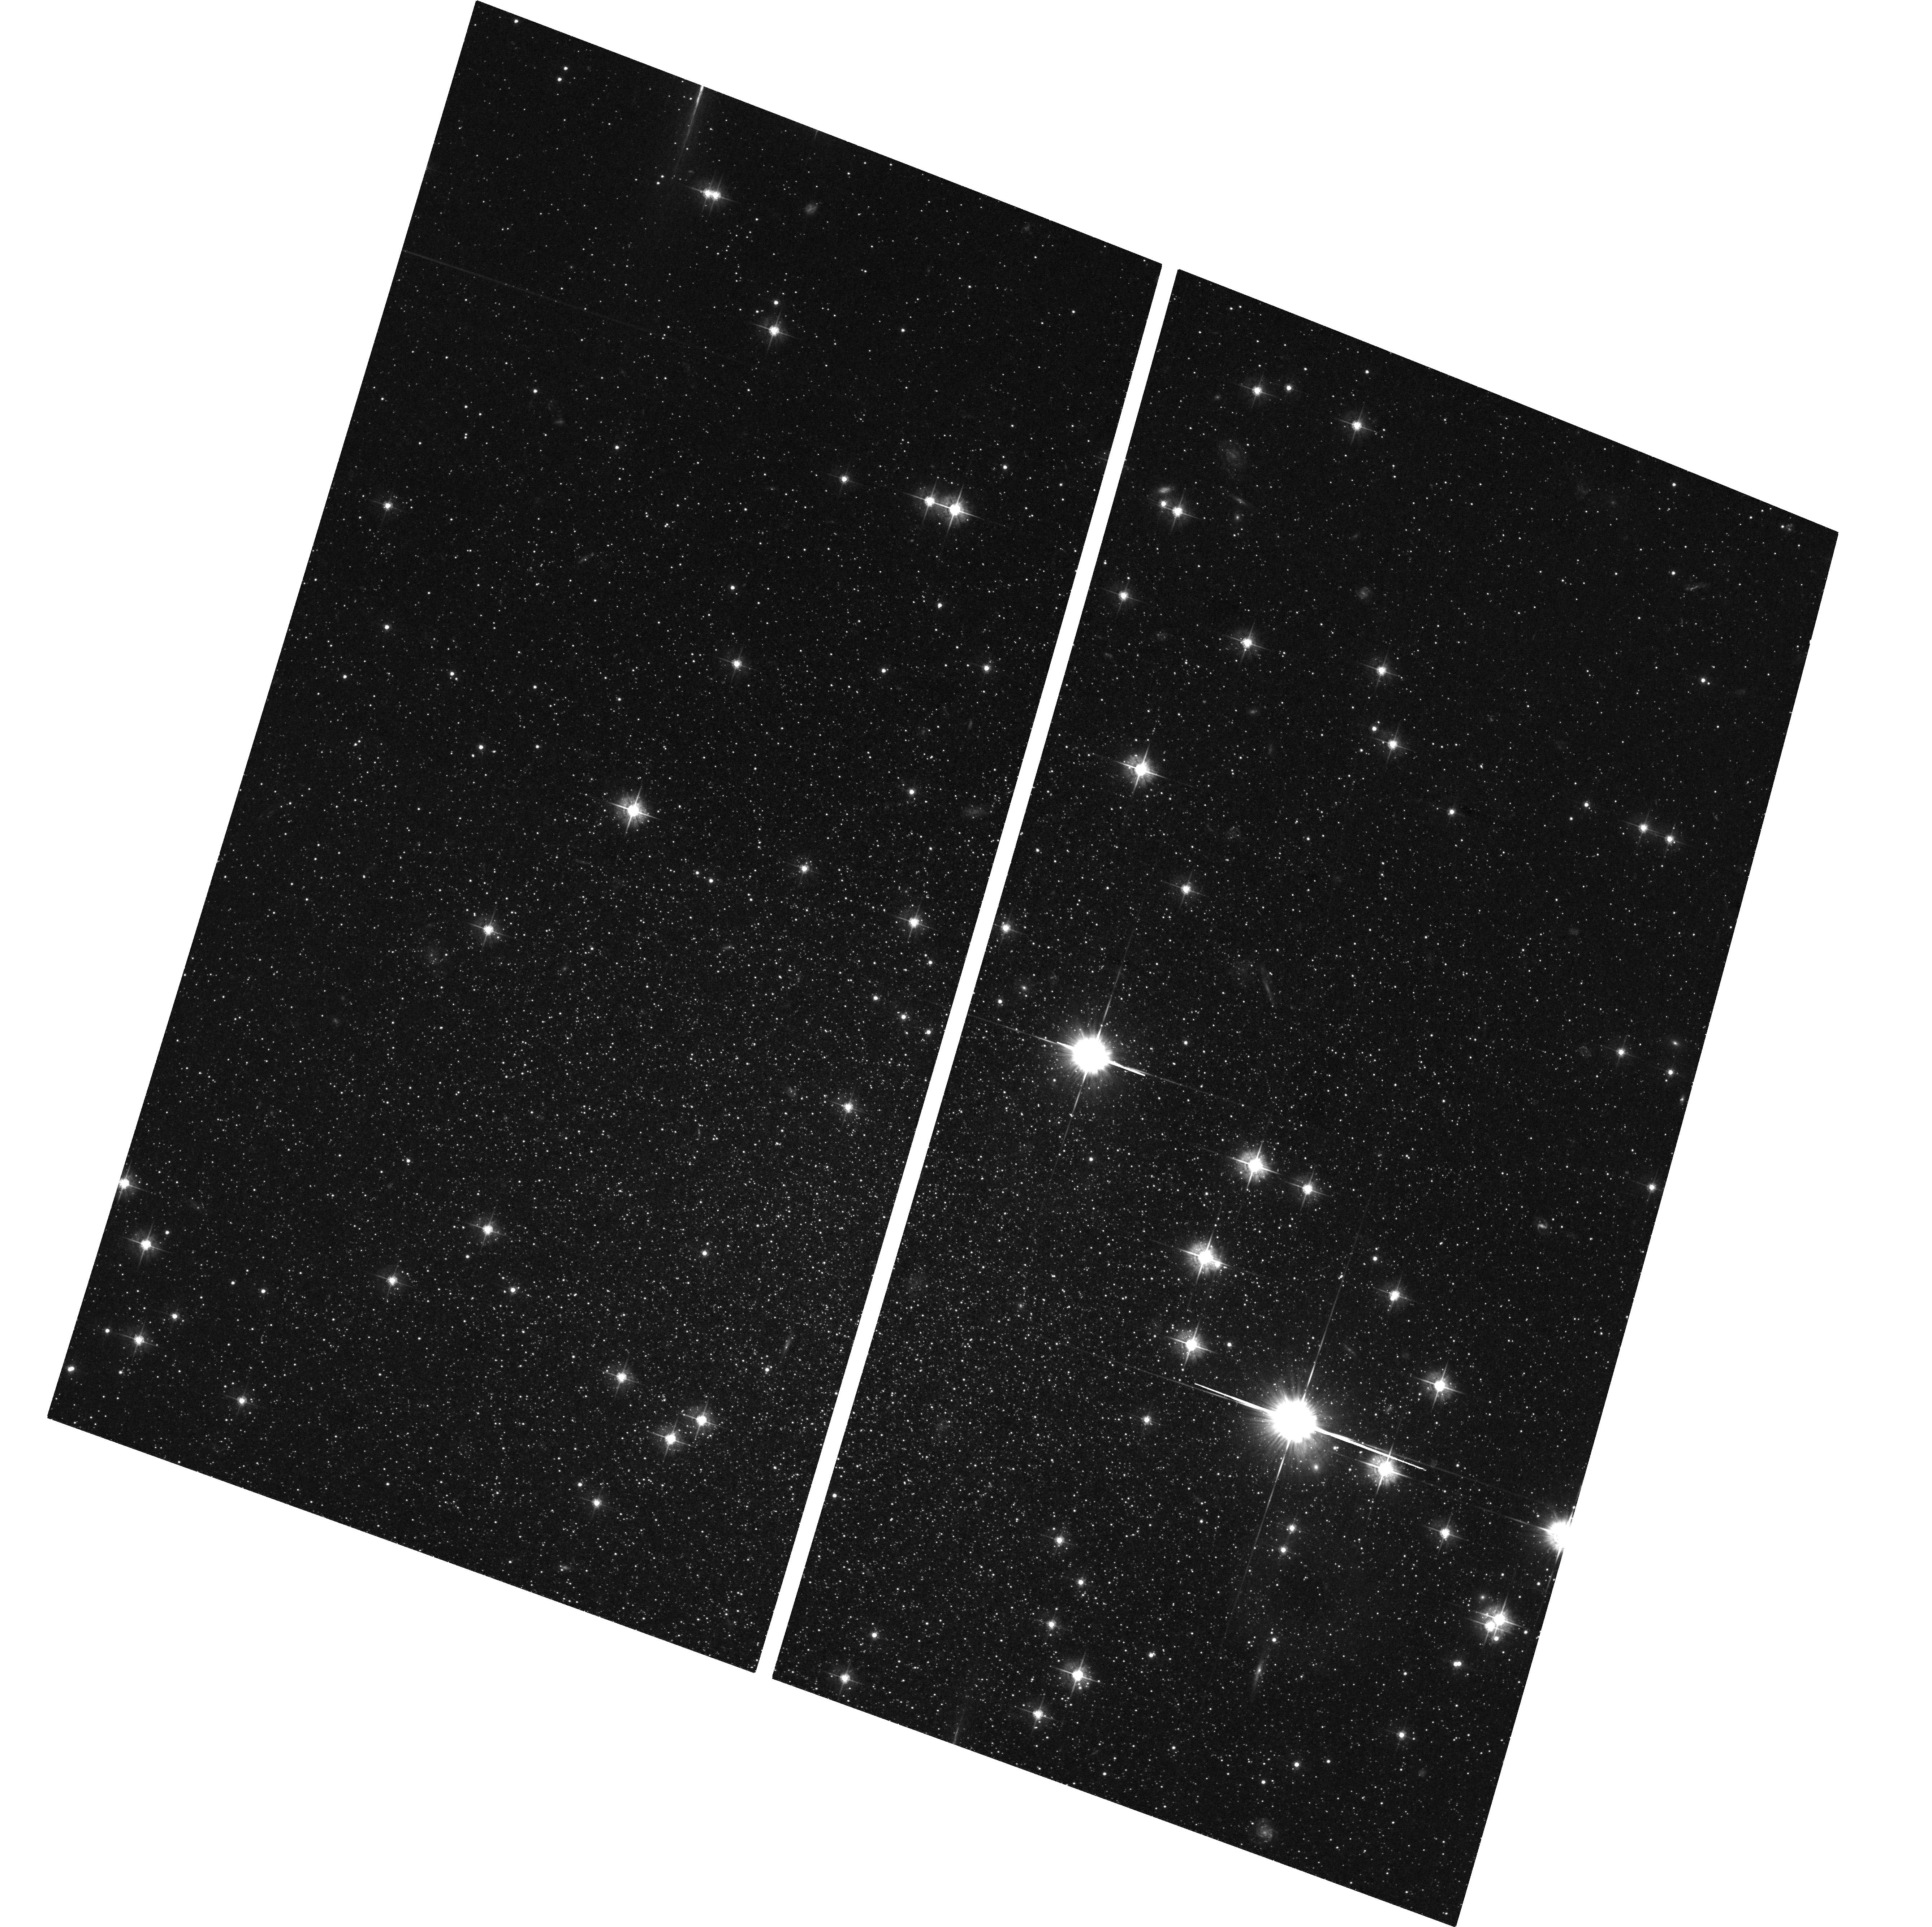
Target: CASSIOPEIA. Instrument: ACS/WFC. Filter: F555W. Exposure: 1.3 h. Observation ID: hst_10430_01_acs_wfc_f555w_j96301

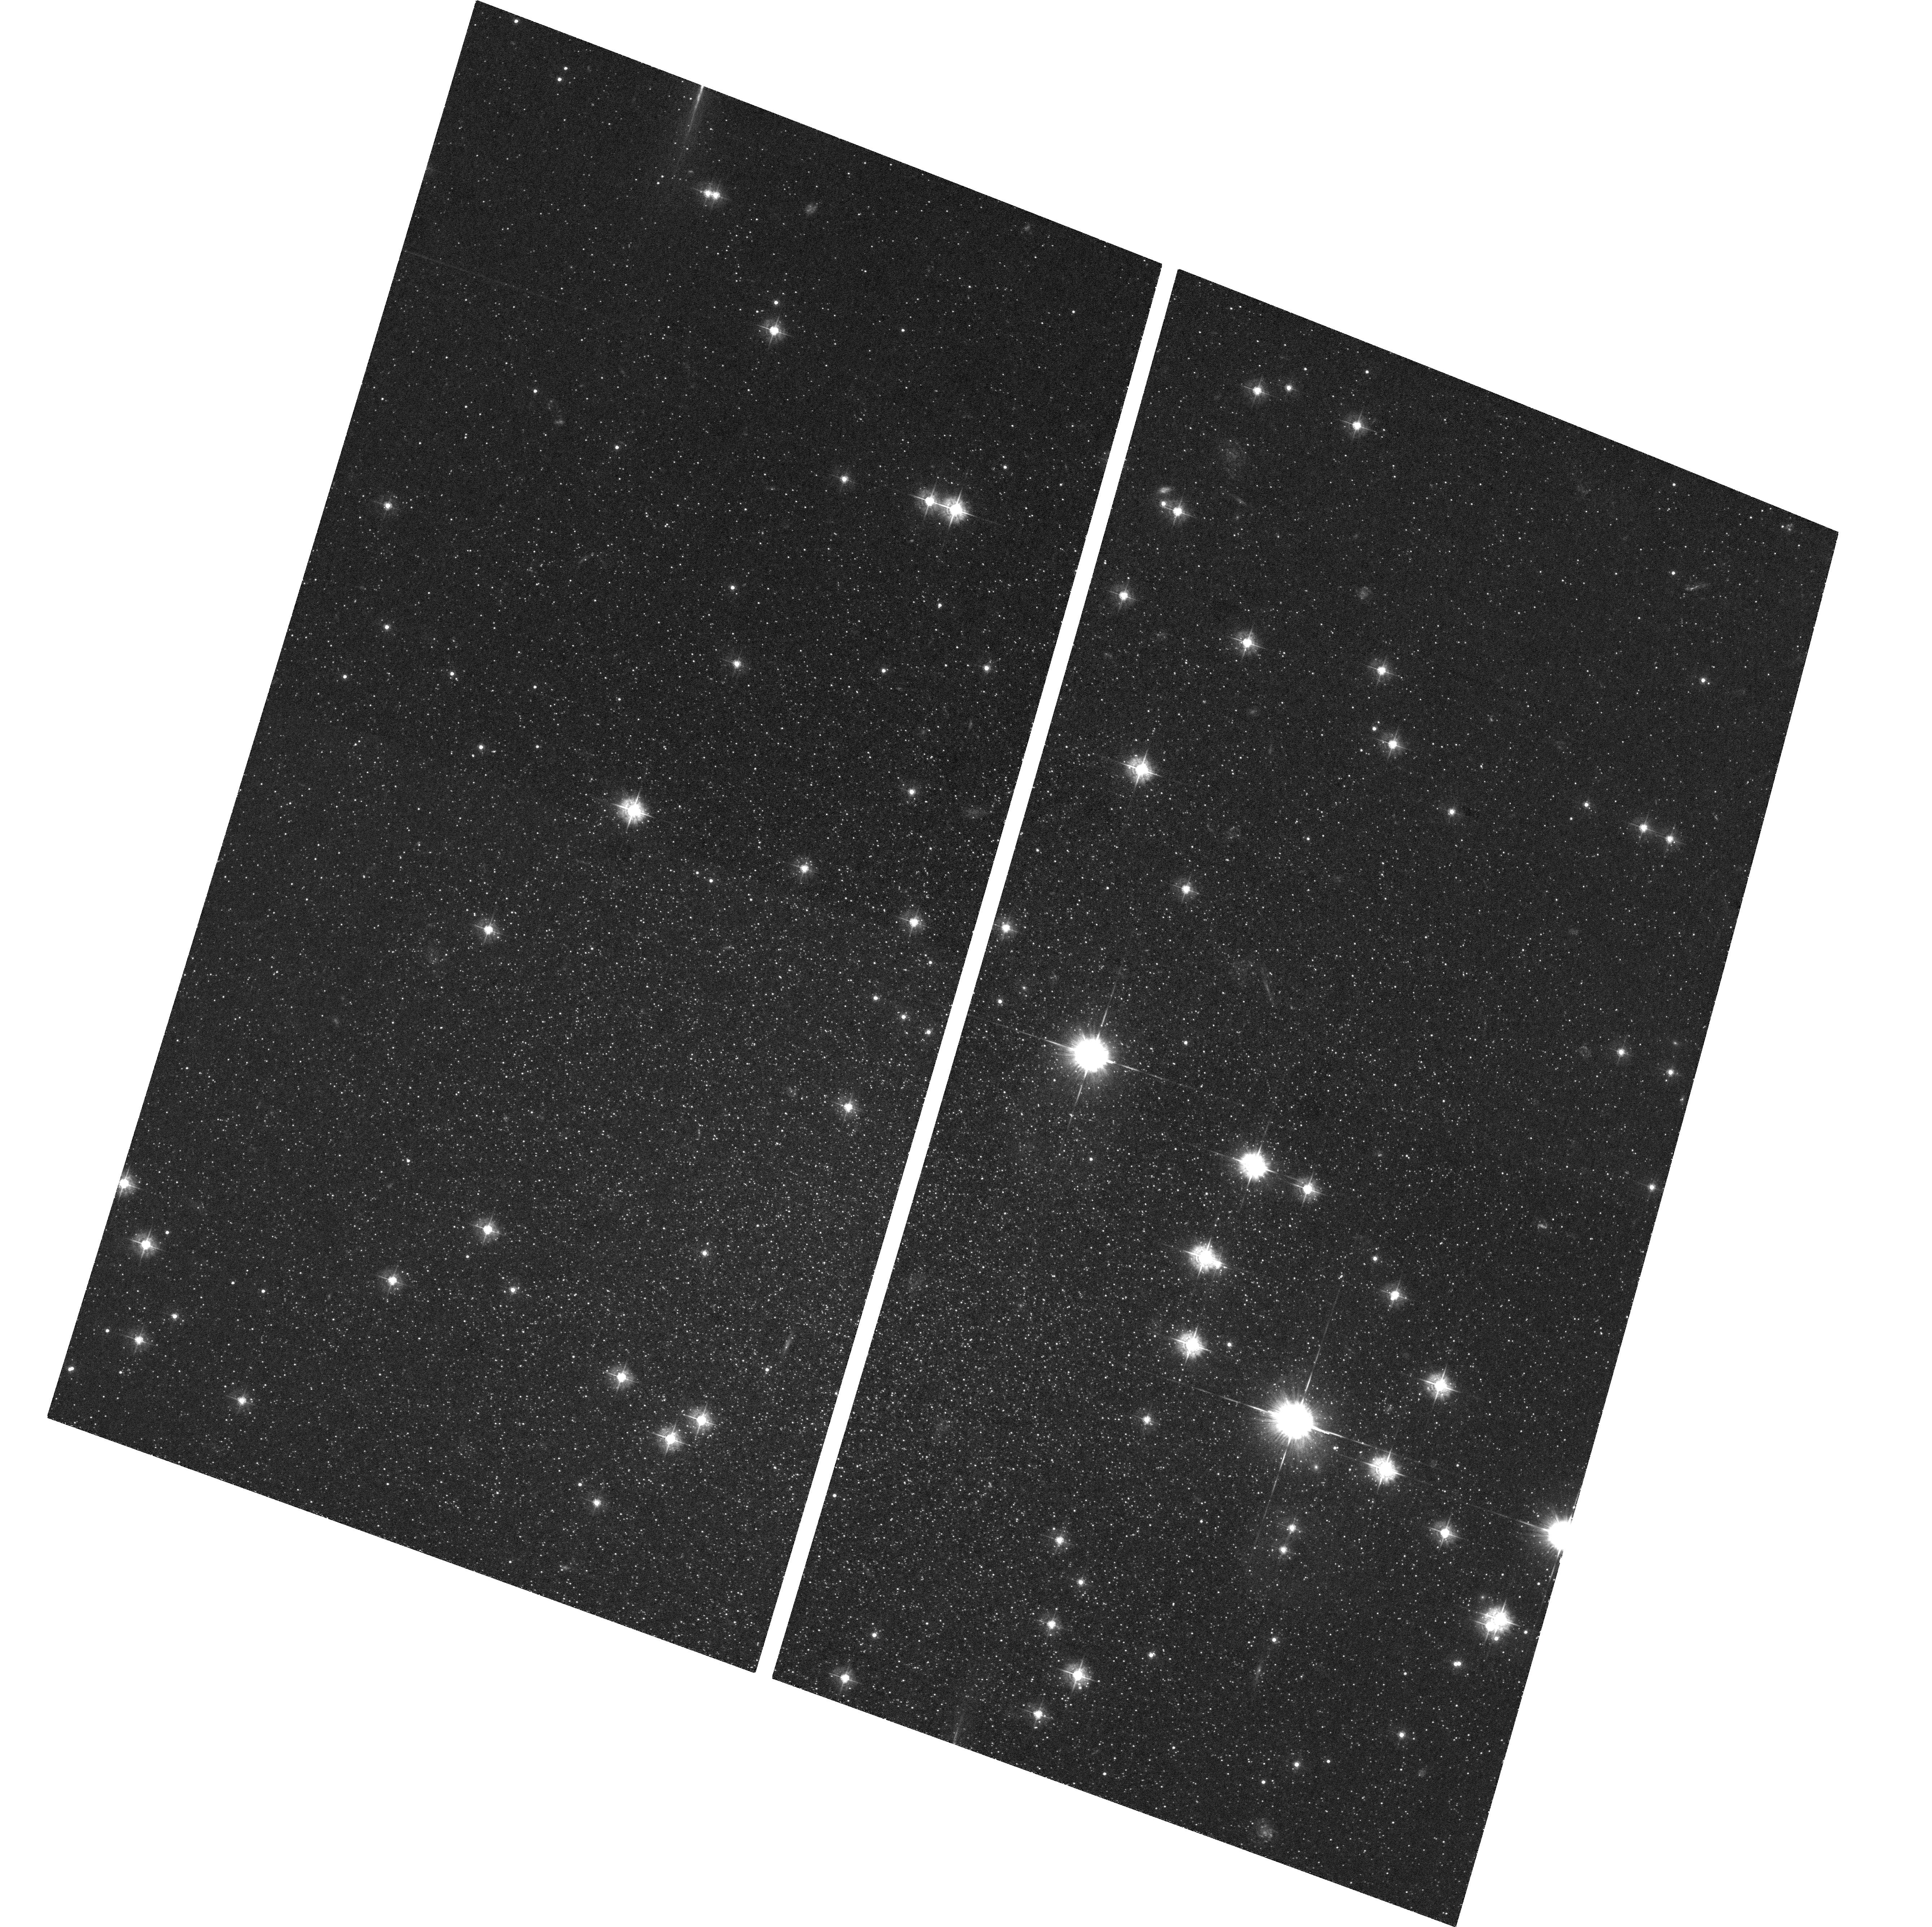
Target: CASSIOPEIA. Instrument: ACS/WFC. Filter: F435W. Exposure: 1.3 h. Observation ID: hst_10430_01_acs_wfc_f435w_j96301

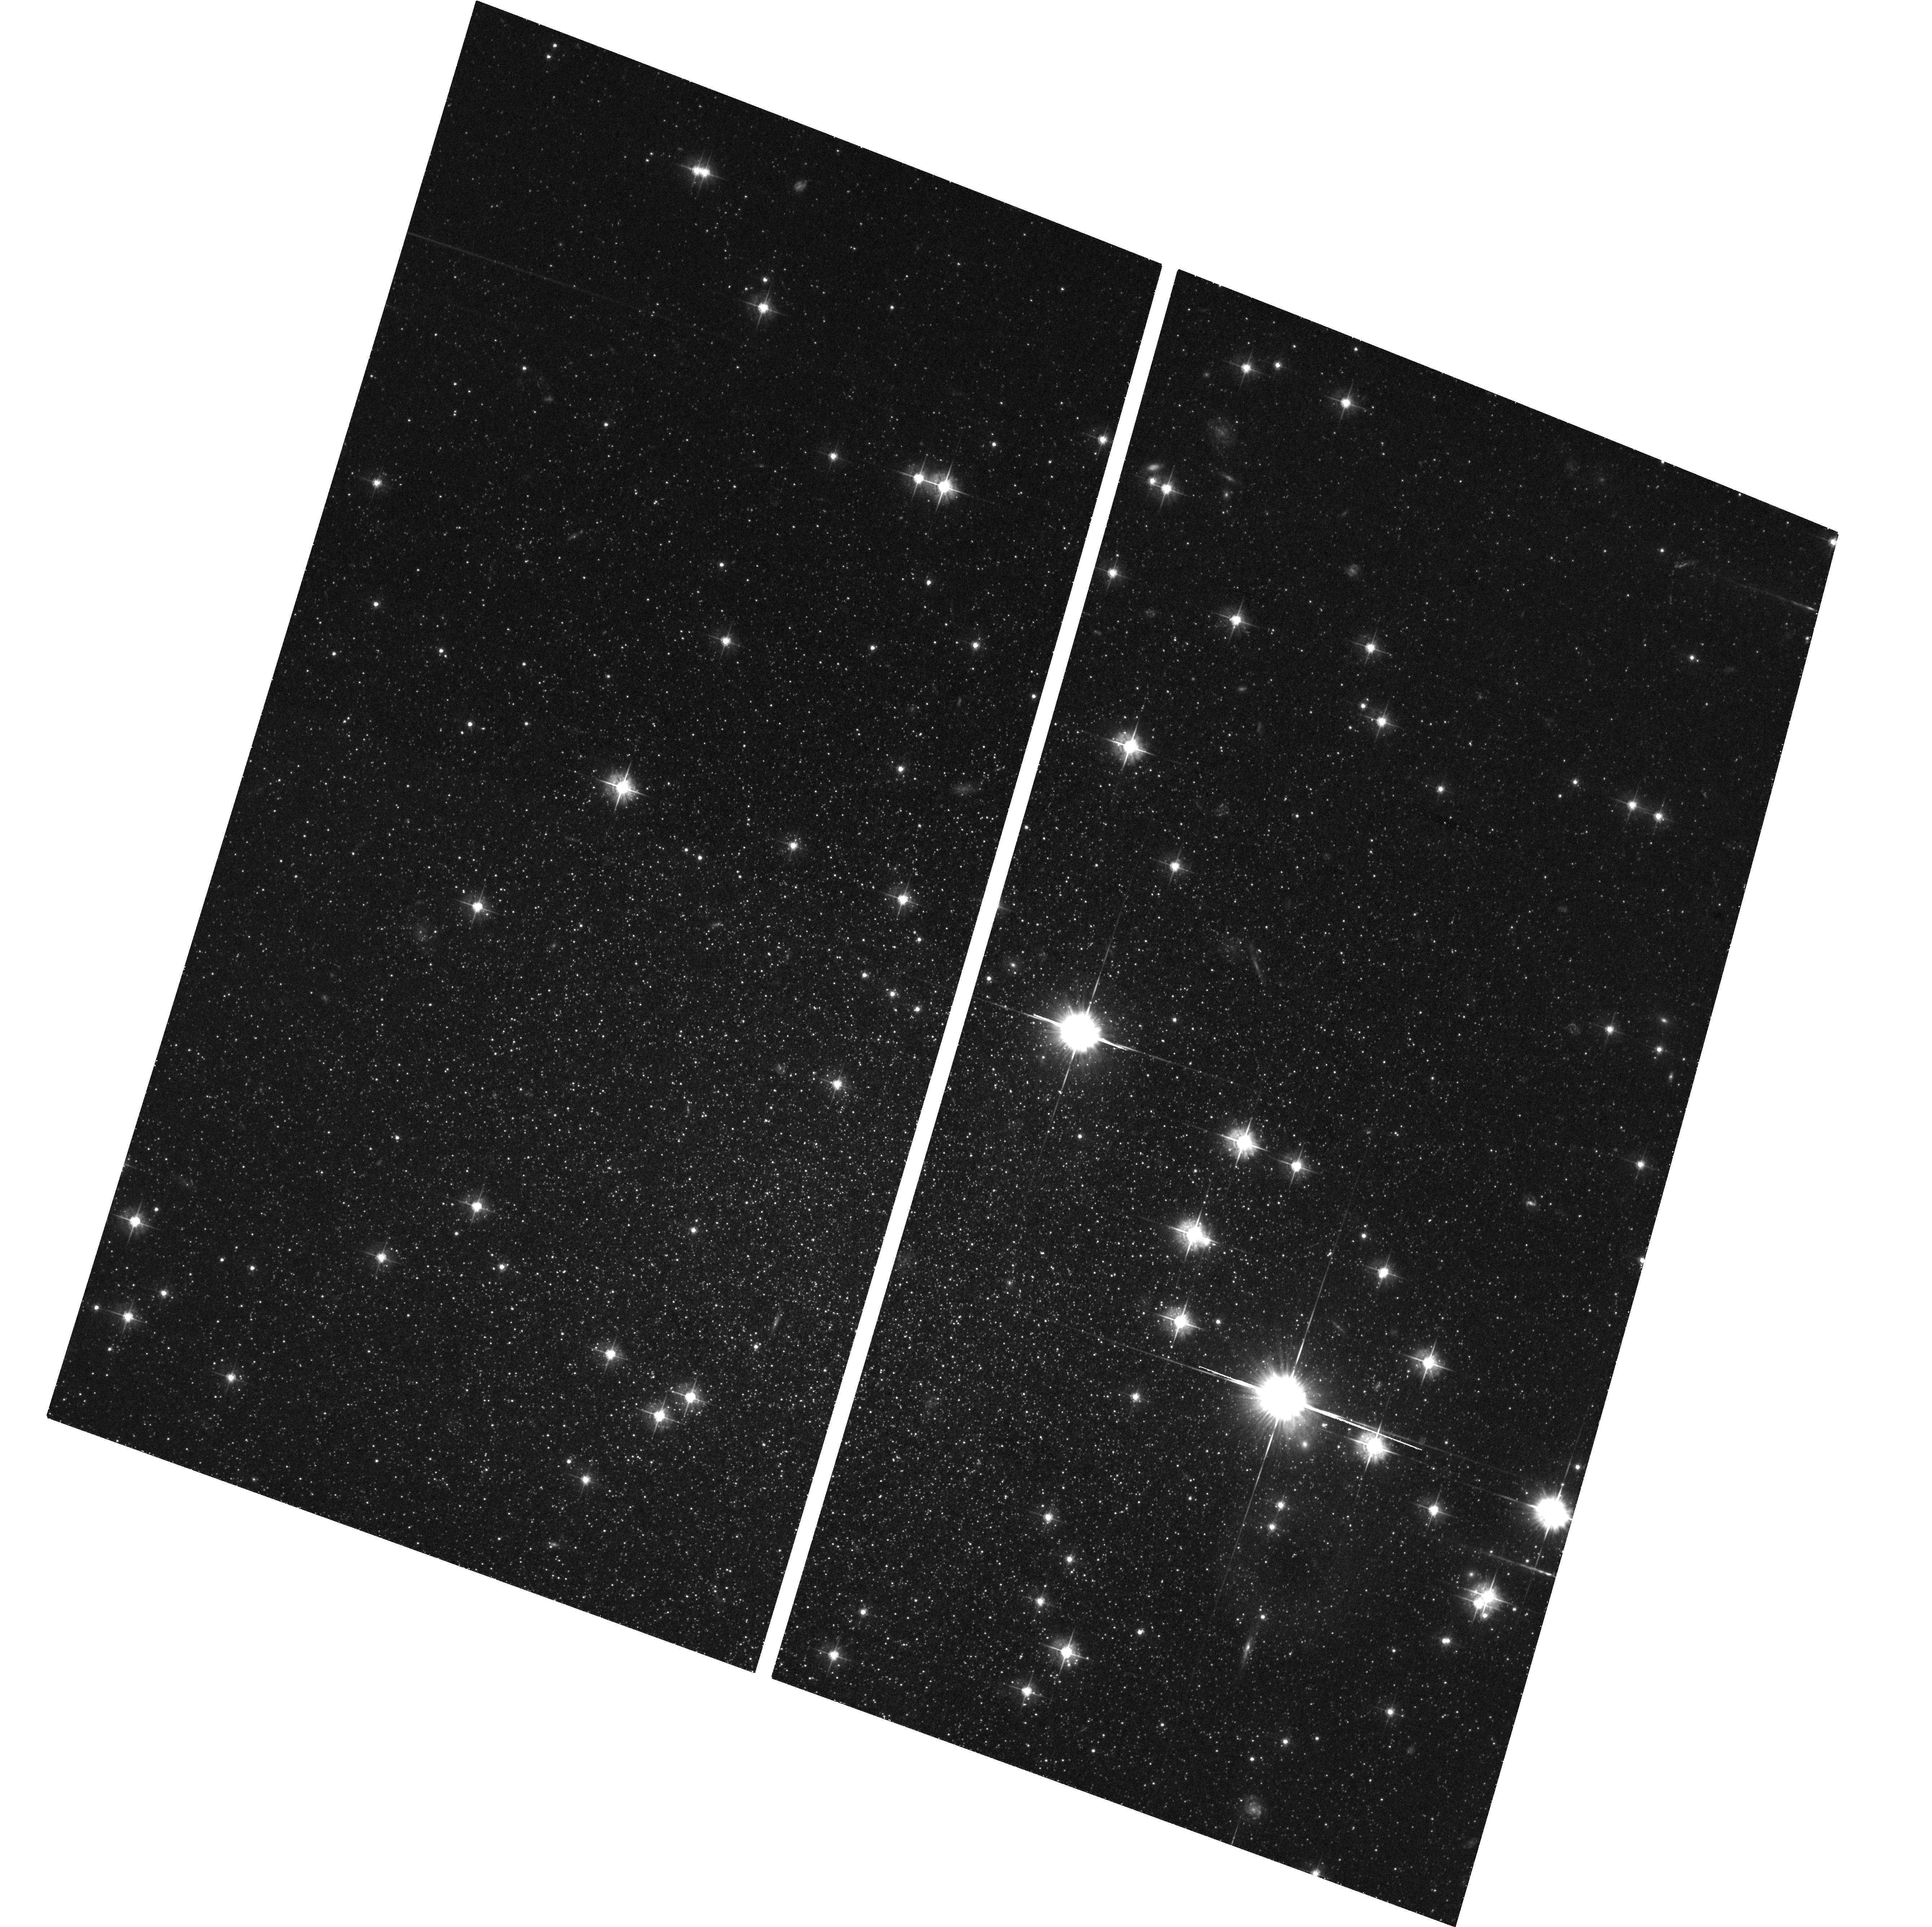
Target: CASSIOPEIA. Instrument: ACS/WFC. Filter: F555W. Exposure: 1.3 h. Observation ID: hst_10430_03_acs_wfc_f555w_j96303

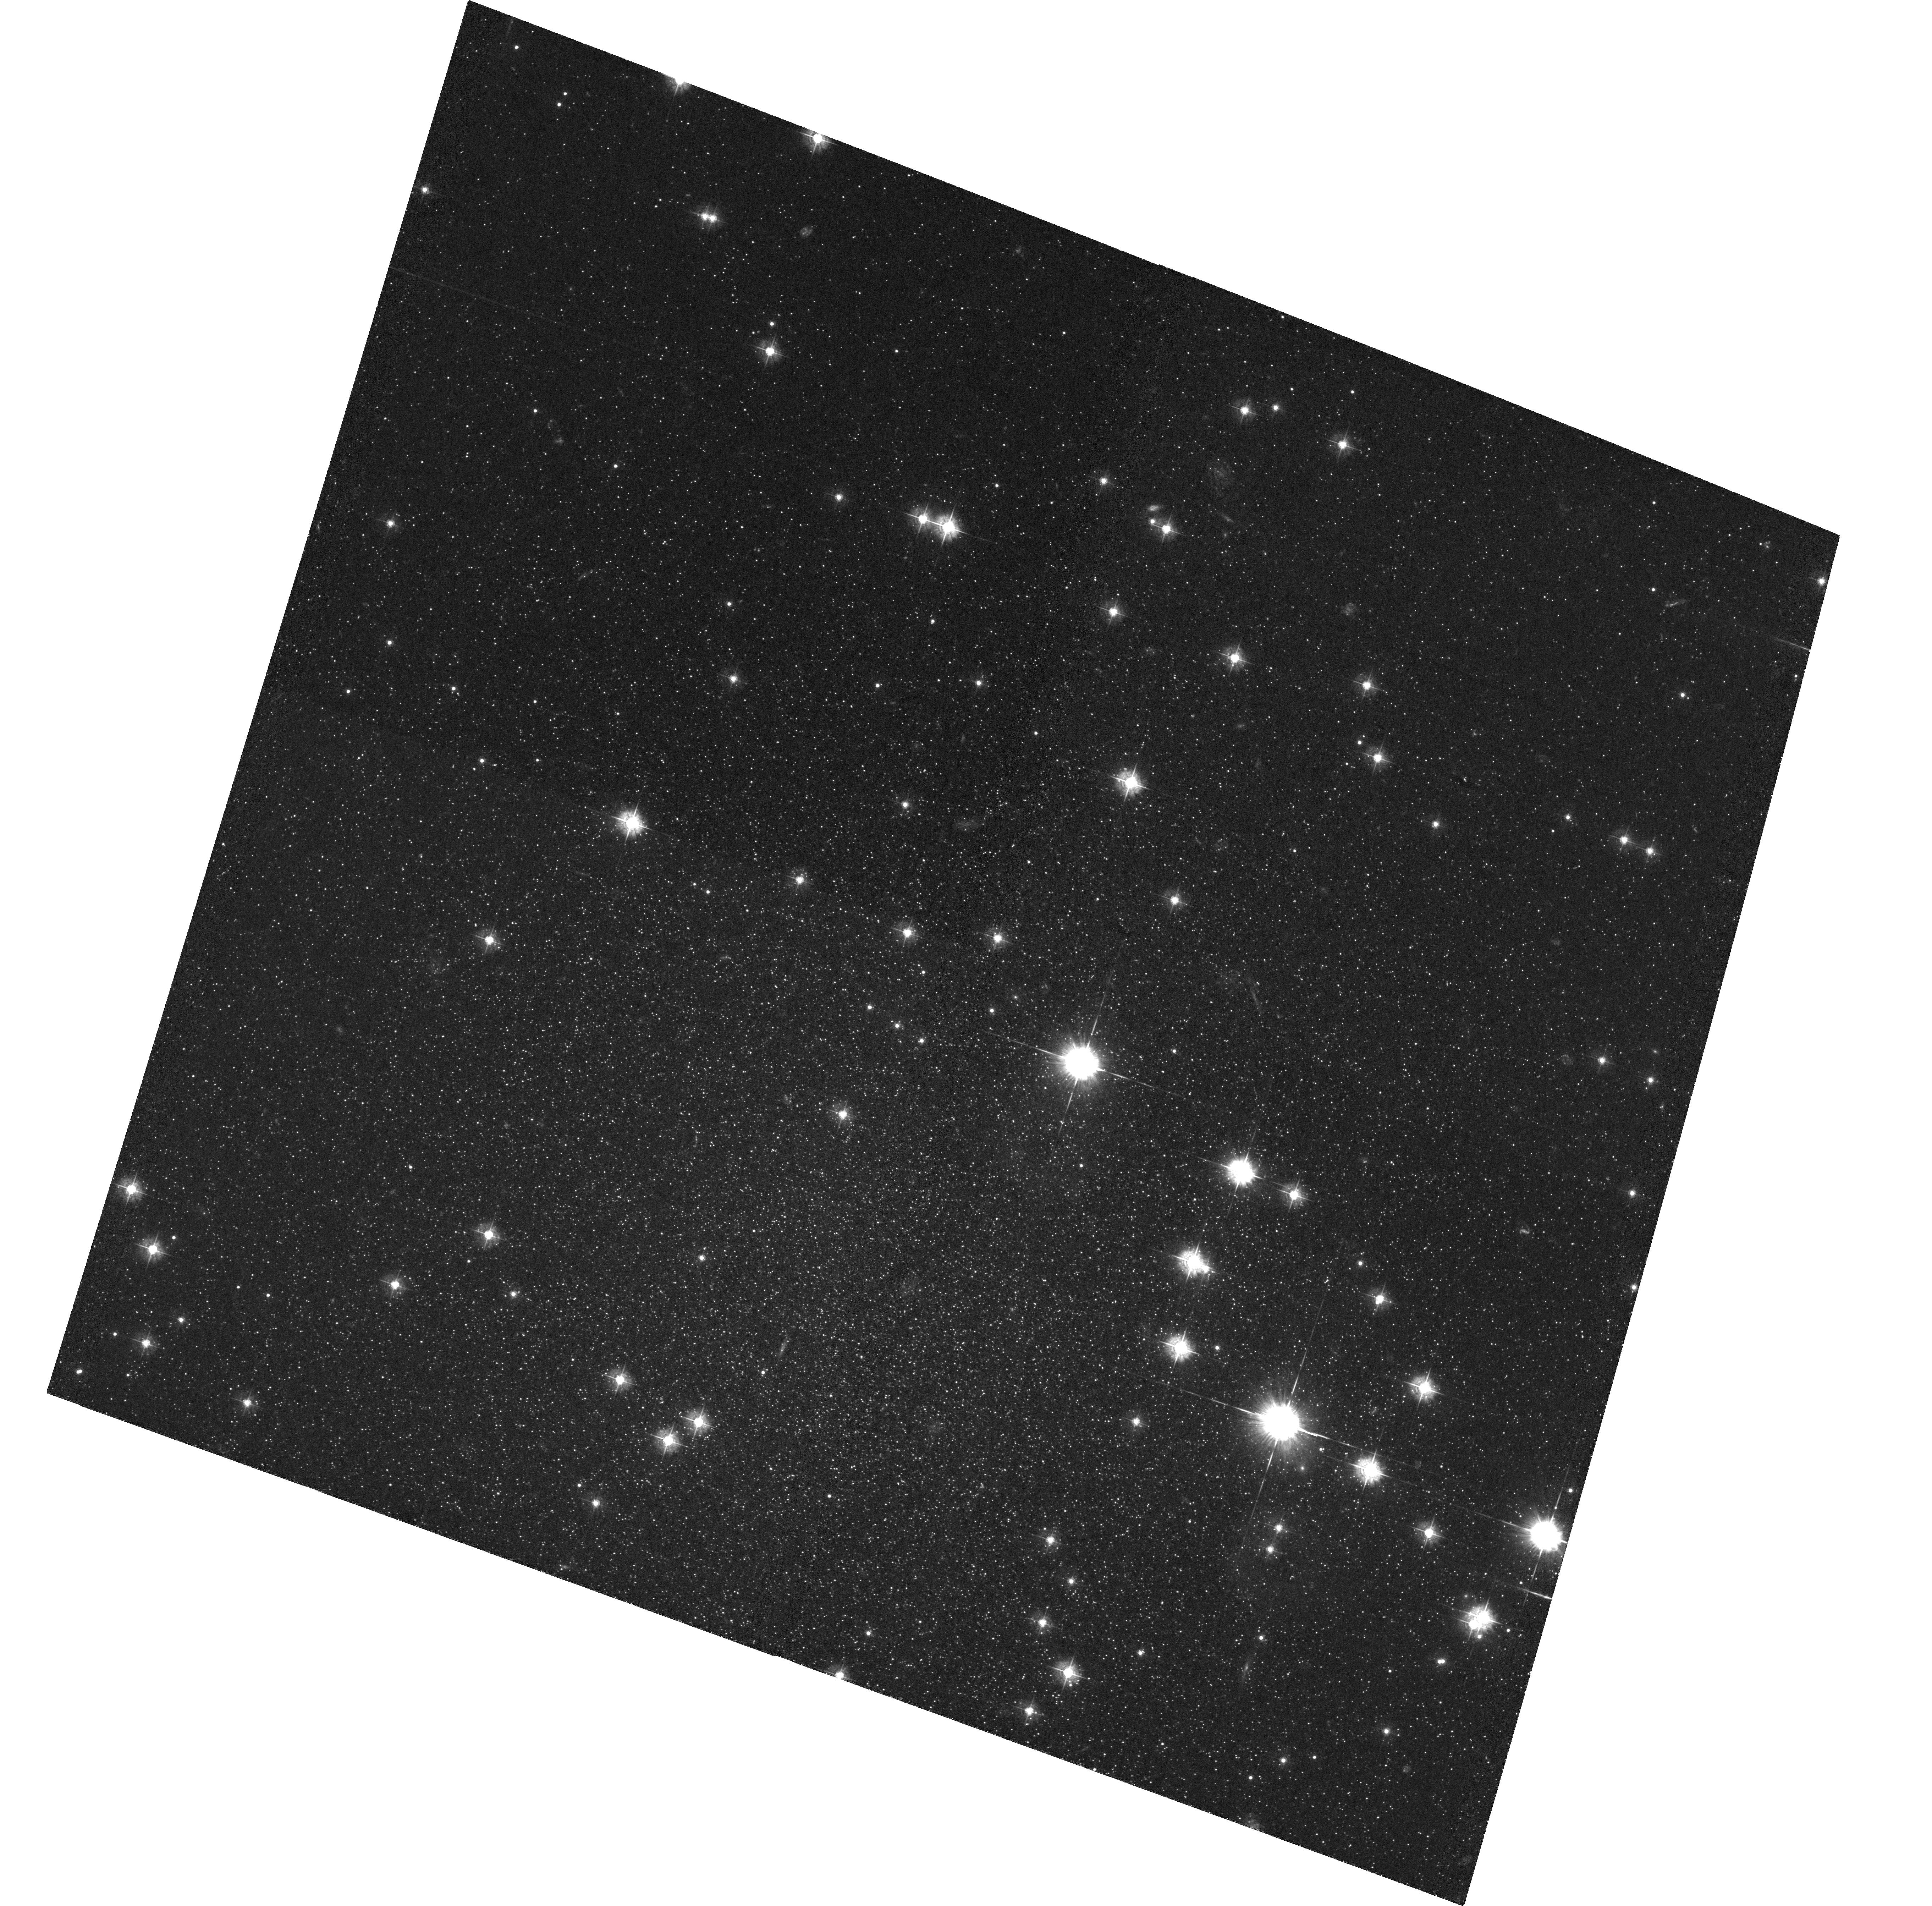
Target: CASSIOPEIA. Instrument: ACS/WFC. Filter: F435W. Exposure: 2.7 h. Observation ID: hst_10430_02_acs_wfc_f435w_j96302

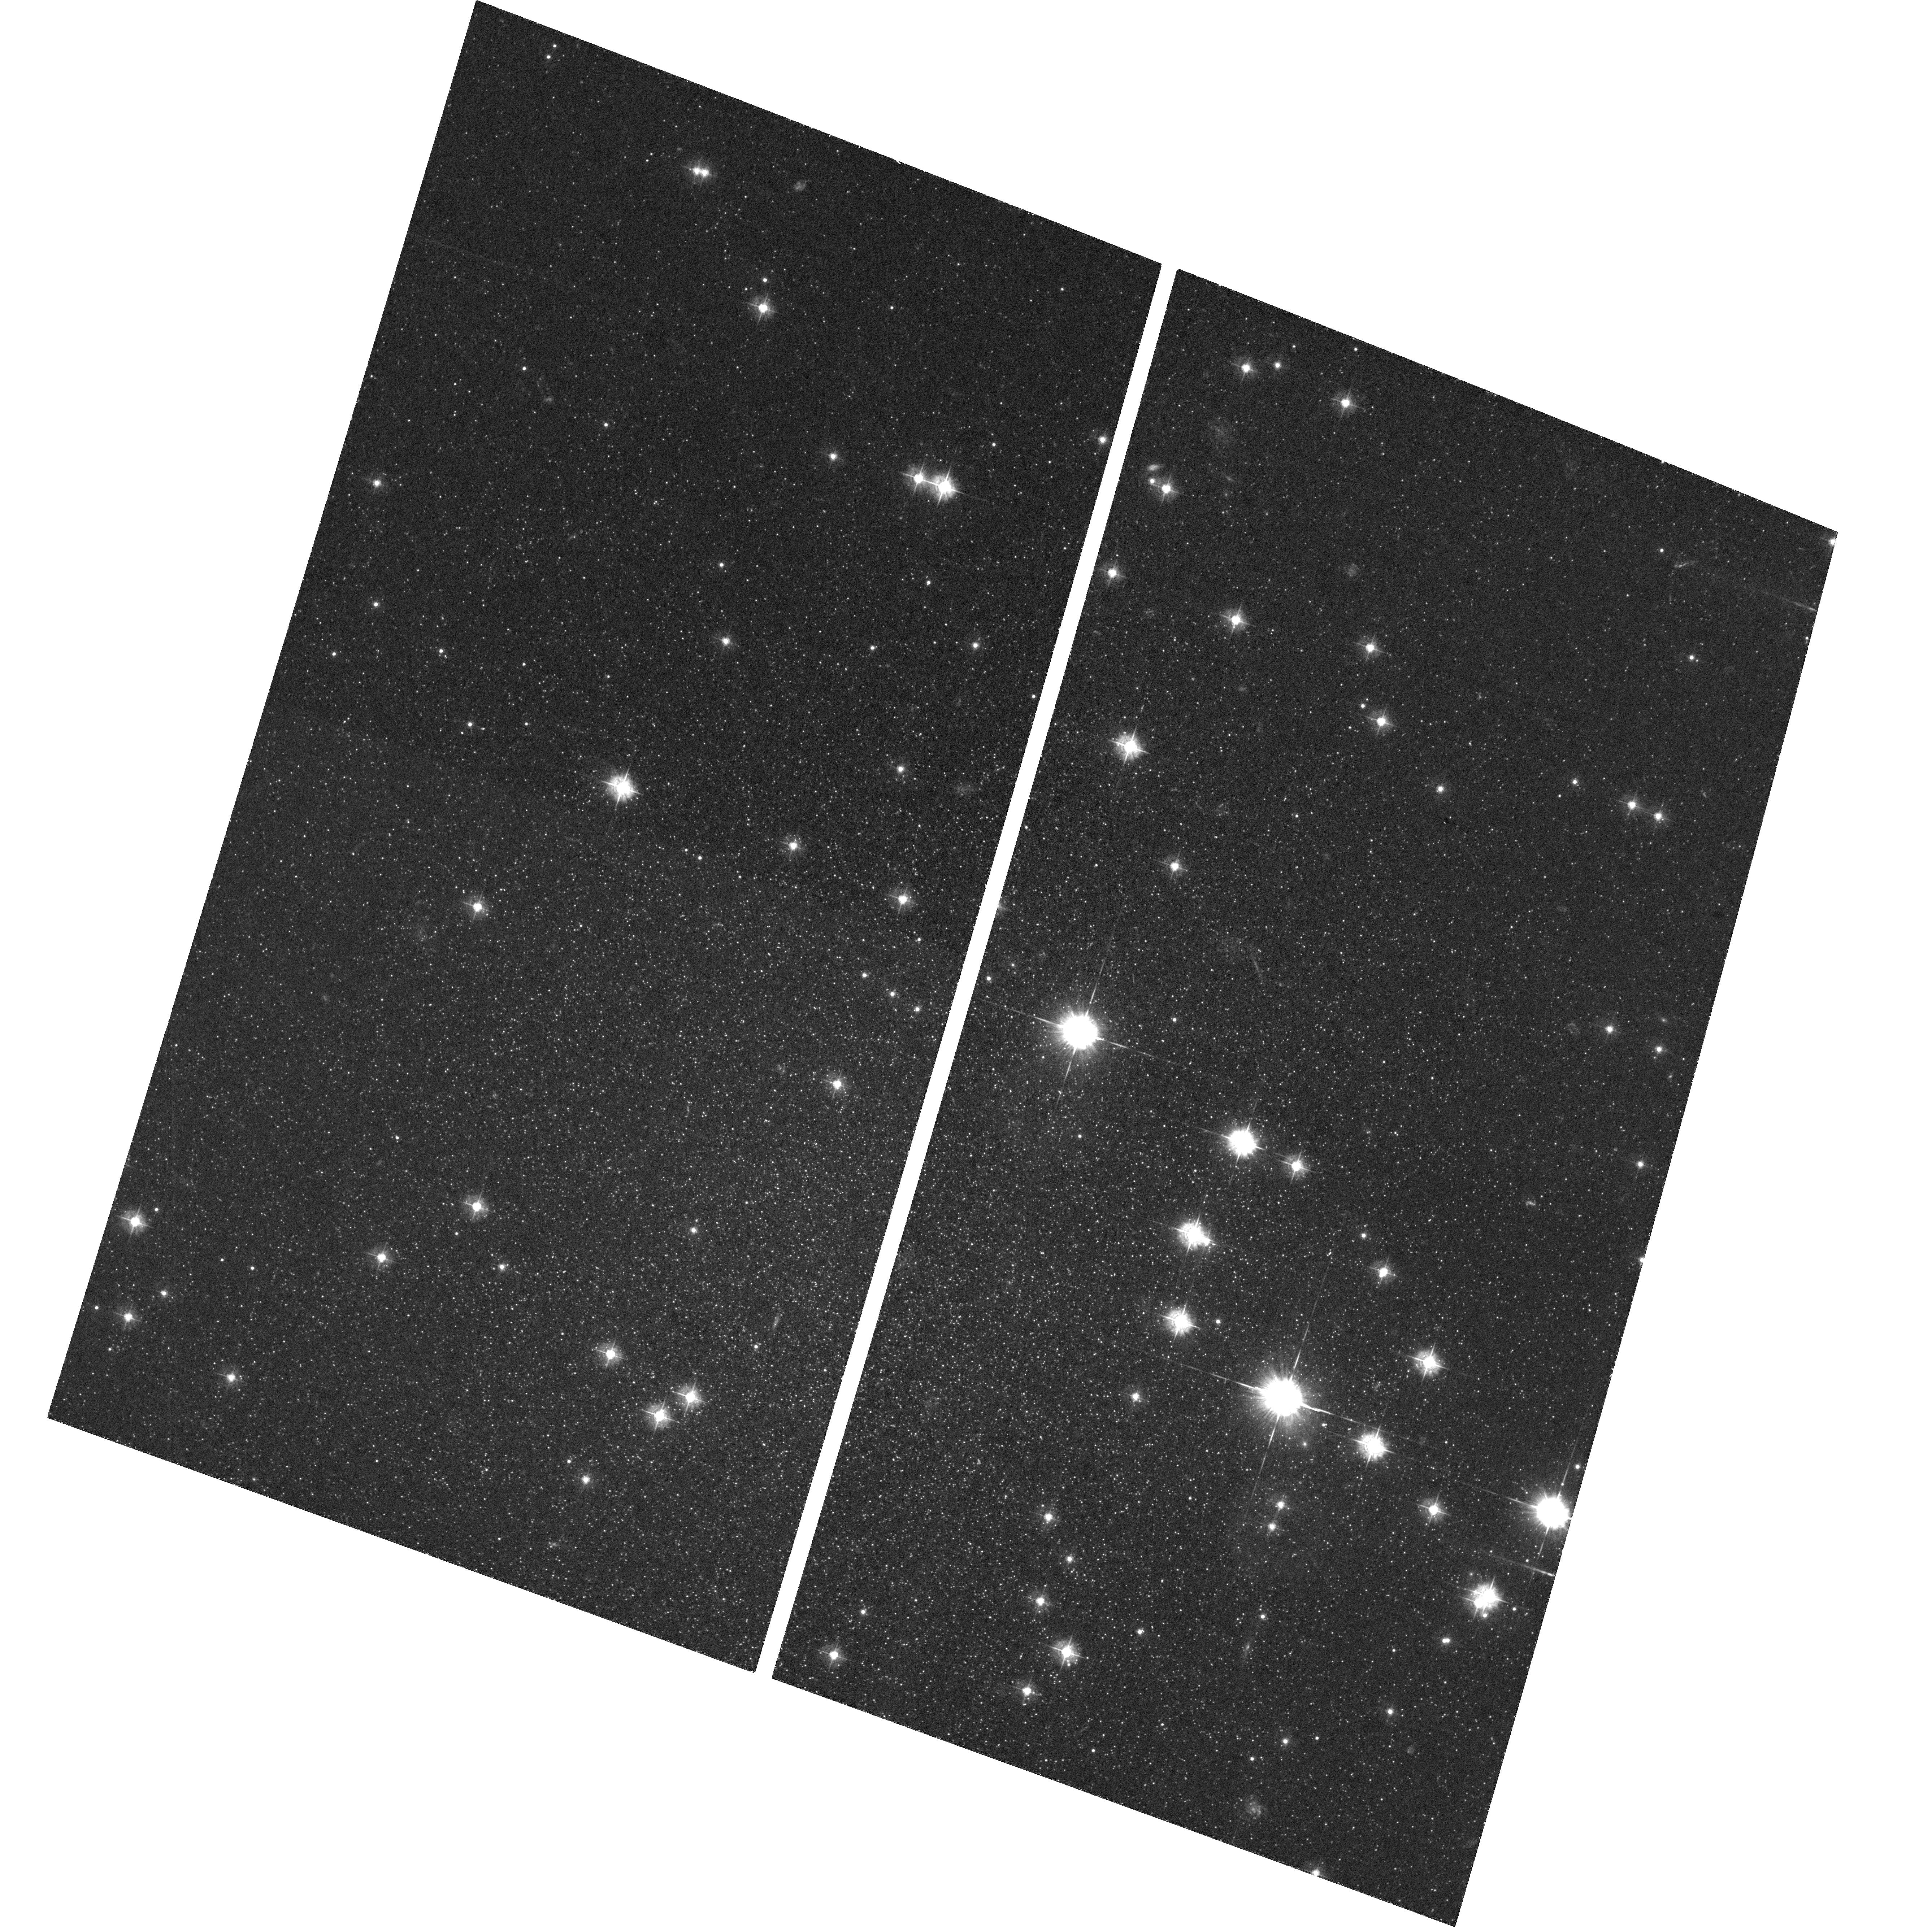
Target: CASSIOPEIA. Instrument: ACS/WFC. Filter: F435W. Exposure: 1.3 h. Observation ID: hst_10430_03_acs_wfc_f435w_j96303

Identifying the Major Star Formation Epoch{s} in the Outlying M31 Dwarf Spheroidal Companion Cassiopeia (PI: Armandroff, Taft E.)

The Galaxy's dwarf spheroidal (dSph) companions show a surprising diversity in the epochs of their major star formation episodes, which extend from ~15 to ~1 Gyr. For Galactic dSphs there is correlation between Galactocentric distance and the prominence of intermediate-age (~2-10 Gyr) populations; the dSphs with extended star formation lie at larger Galactocentric distance. This correlation may also apply to M31's dSph companions. Our WFPC2 data (Da Costa et al. 2000) show that And II lies at a true distance of between 160 and 230 kpc from M31, comparable to the Galactocentric distances of the Galaxy's outer dSphs satellites, and further than the other M31 Companions studied in detail so far. This dSph shows convincing evidence for an intermediate-age (~6-9 Gyr) population, which the other well-studied M31 dSphs lack. Only the recently discovered M31 dSphs companions And VI and Cassiopeia lie at larger distances from the center of M31 than And II. The pri mary aim of this proposal is to determine a color-magnitude diagram for the Cassiopeia dSph which reaches below the horizontal branch. With these data we will constrain the epoch of the main star formation episode in Cassiopeia, adding to our knowledge of how star formation in dwarf galaxies is affected by the presence of a larger neighbor. Additional results will include measurement of the true distance from M31, mean abundance, abundance dispersion, and the variable star content. With these observations, the investigation of the stellar populations down to the horizontal branch of the known M31 dSphs with HST will be complete.